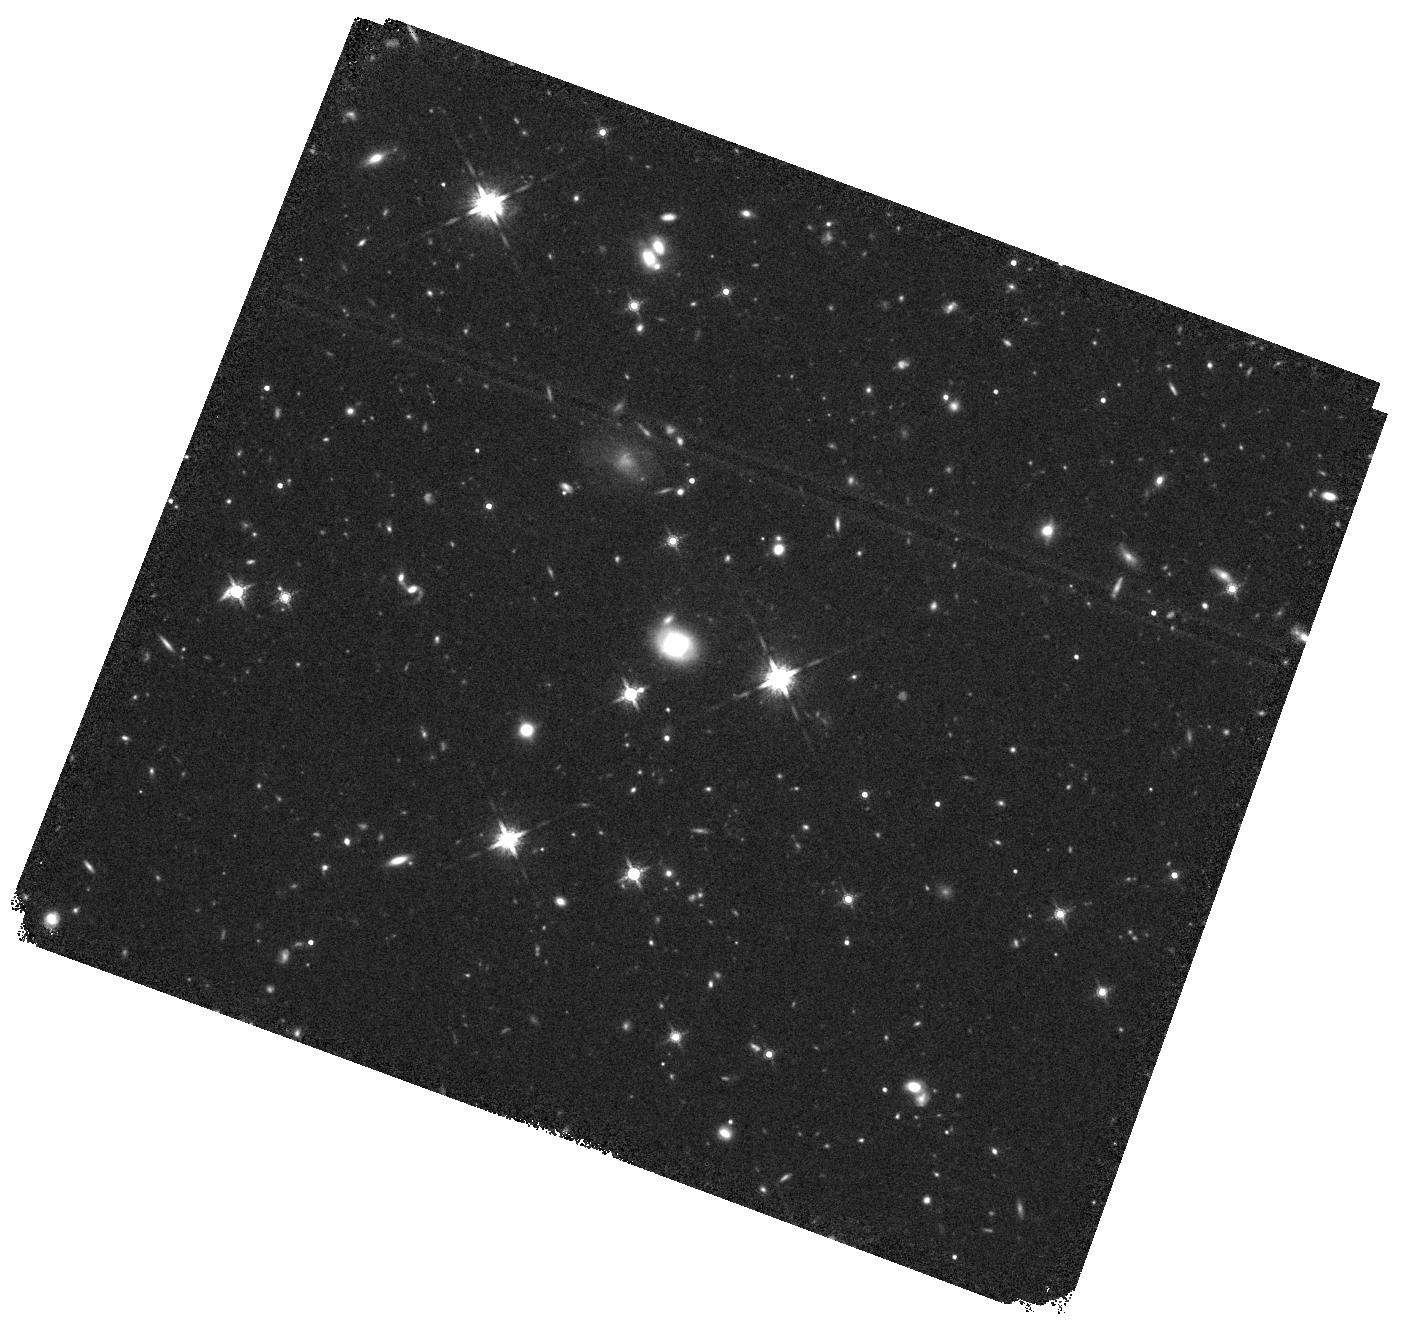
Target: 155631.49+080051.7. Instrument: WFC3/IR. Filter: F160W. Exposure: 40 min. Observation ID: hst_14262_20_wfc3_ir_f160w_icw420

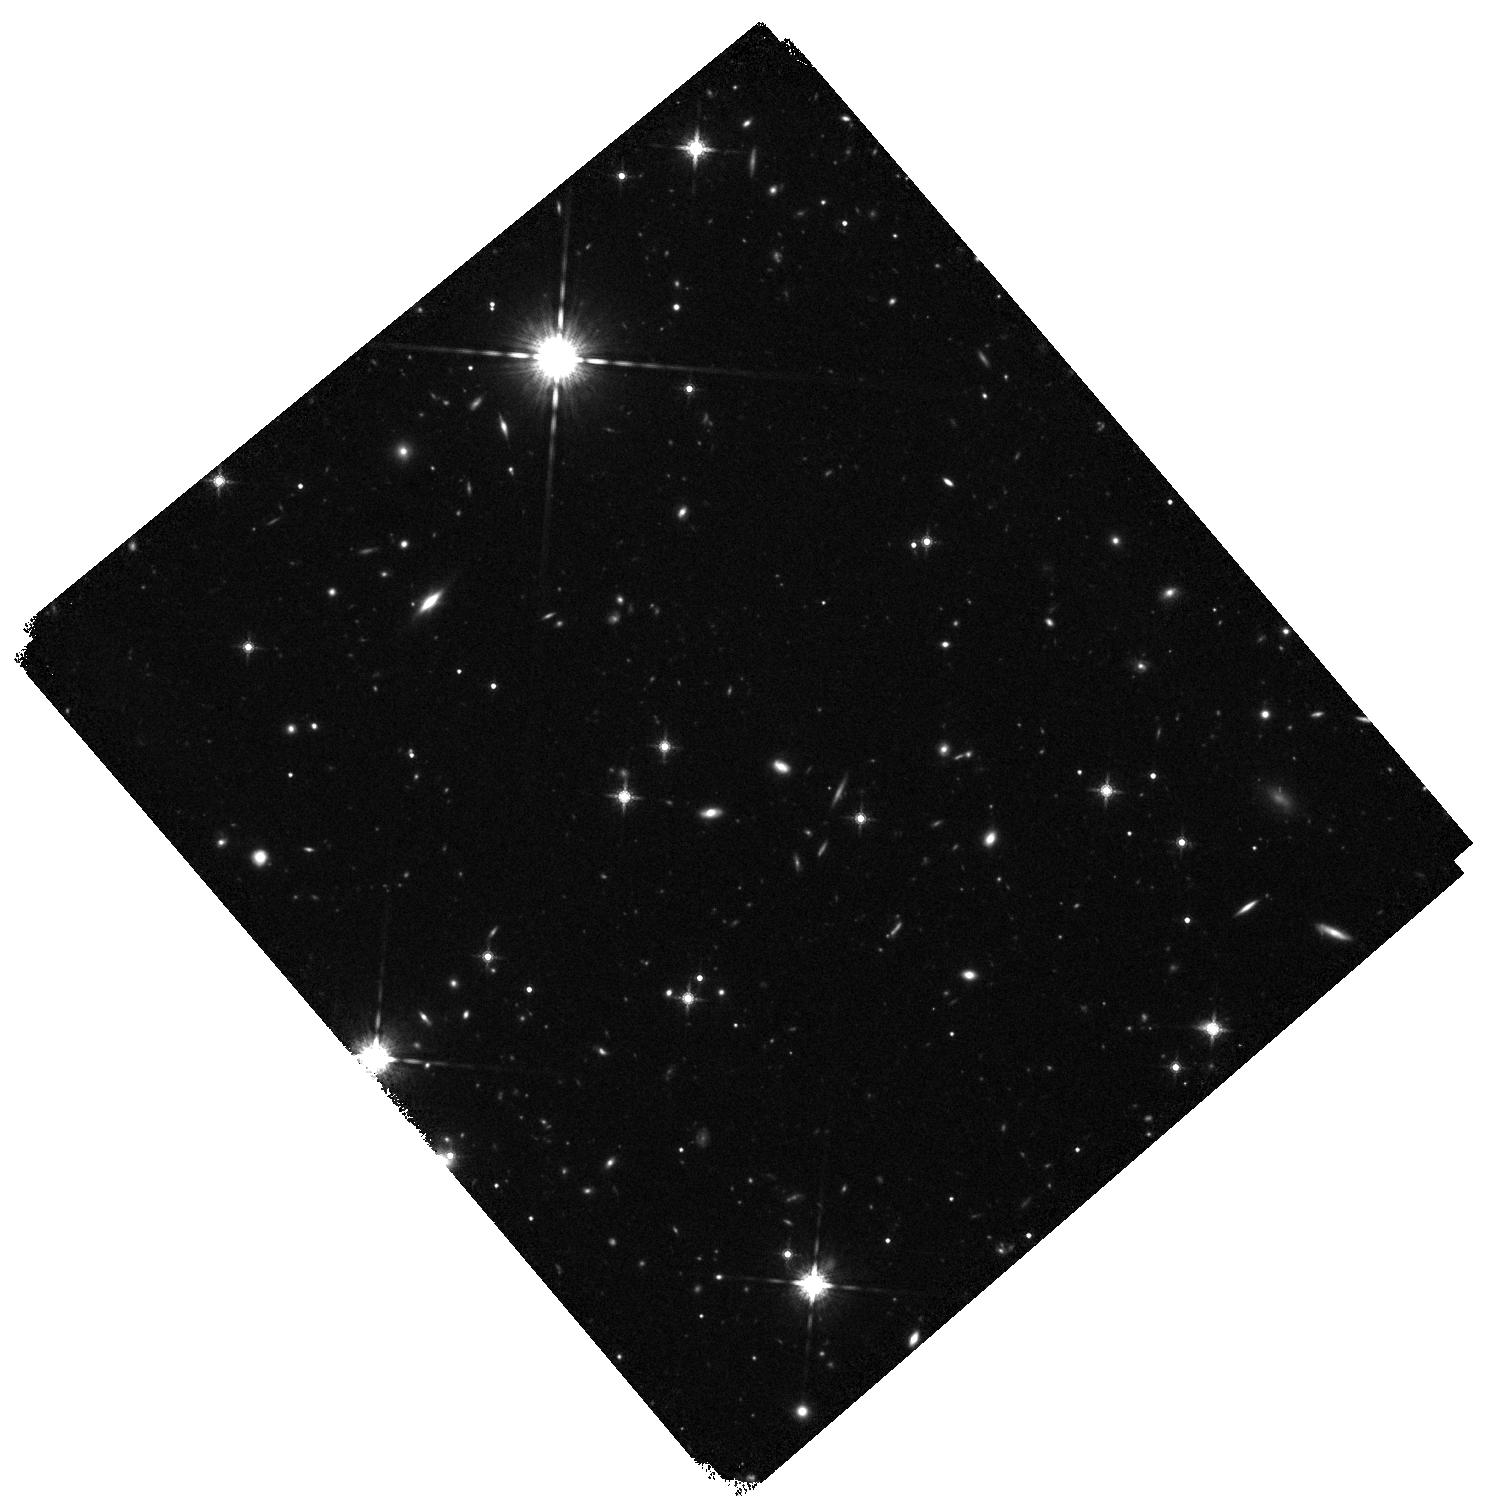
Target: 162411.38+220428.0. Instrument: WFC3/IR. Filter: F160W. Exposure: 40 min. Observation ID: hst_14262_21_wfc3_ir_f160w_icw421

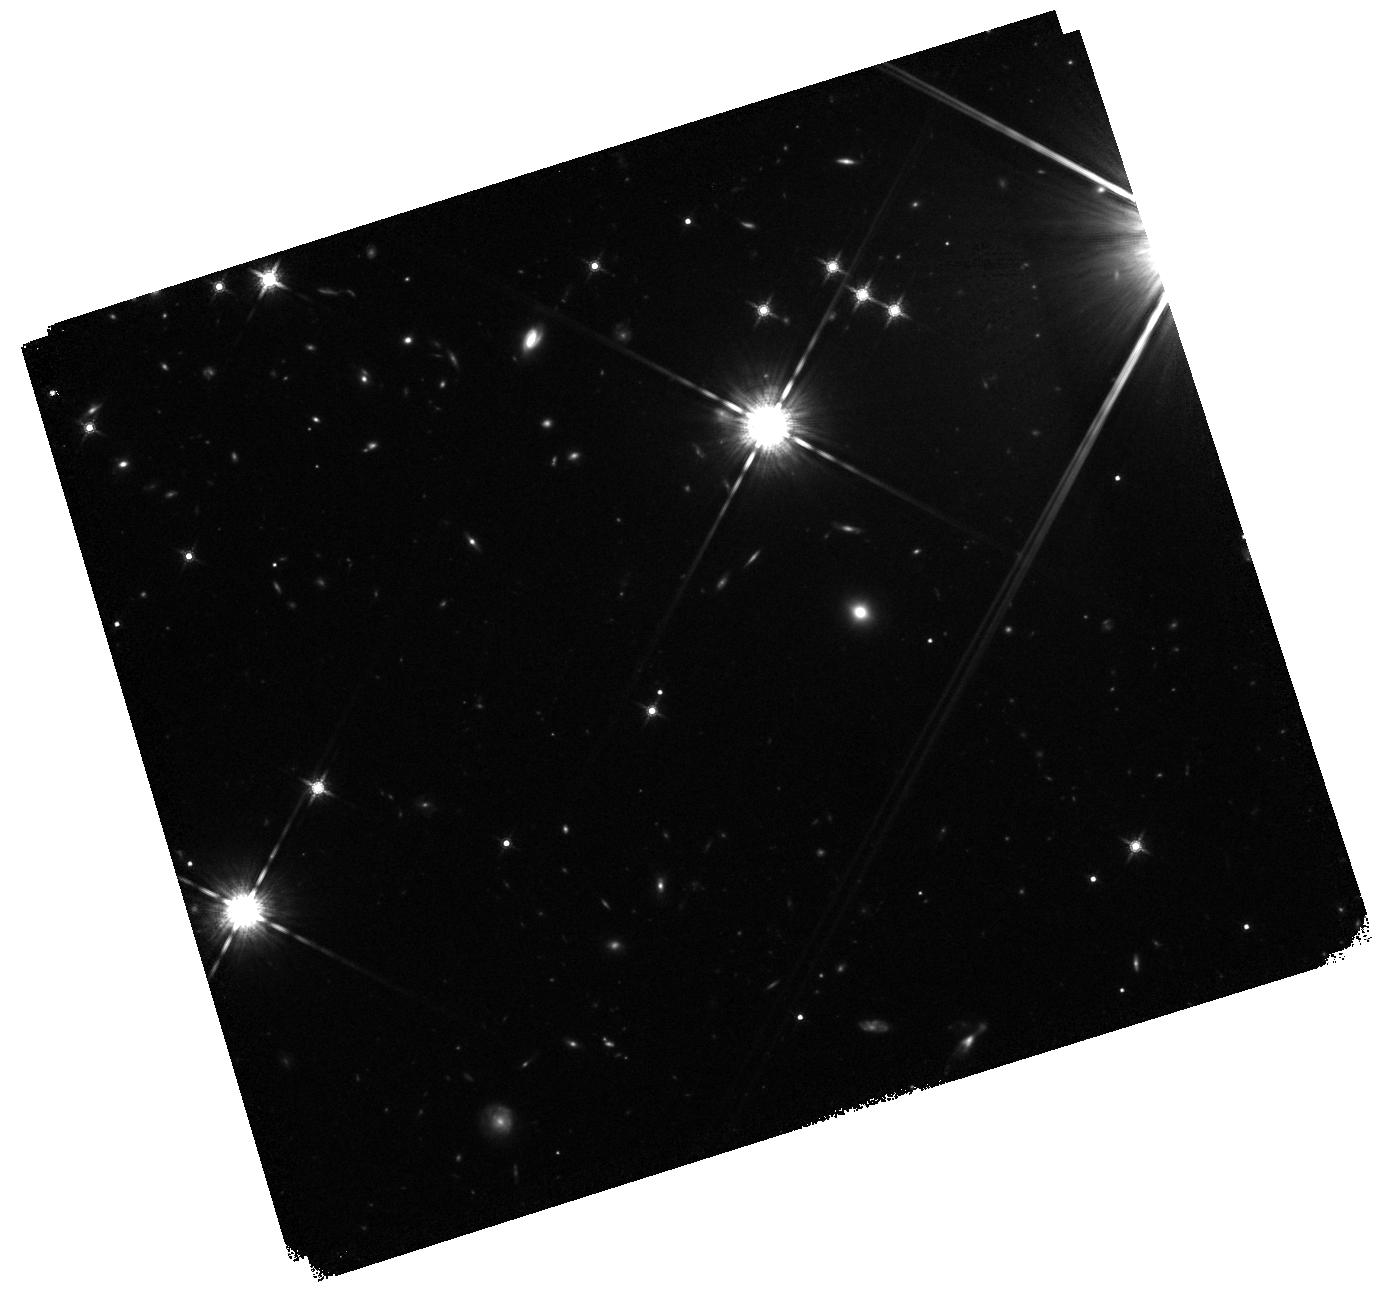
Target: 154632.34+223637.8. Instrument: WFC3/IR. Filter: F160W. Exposure: 40 min. Observation ID: hst_14262_19_wfc3_ir_f160w_icw419

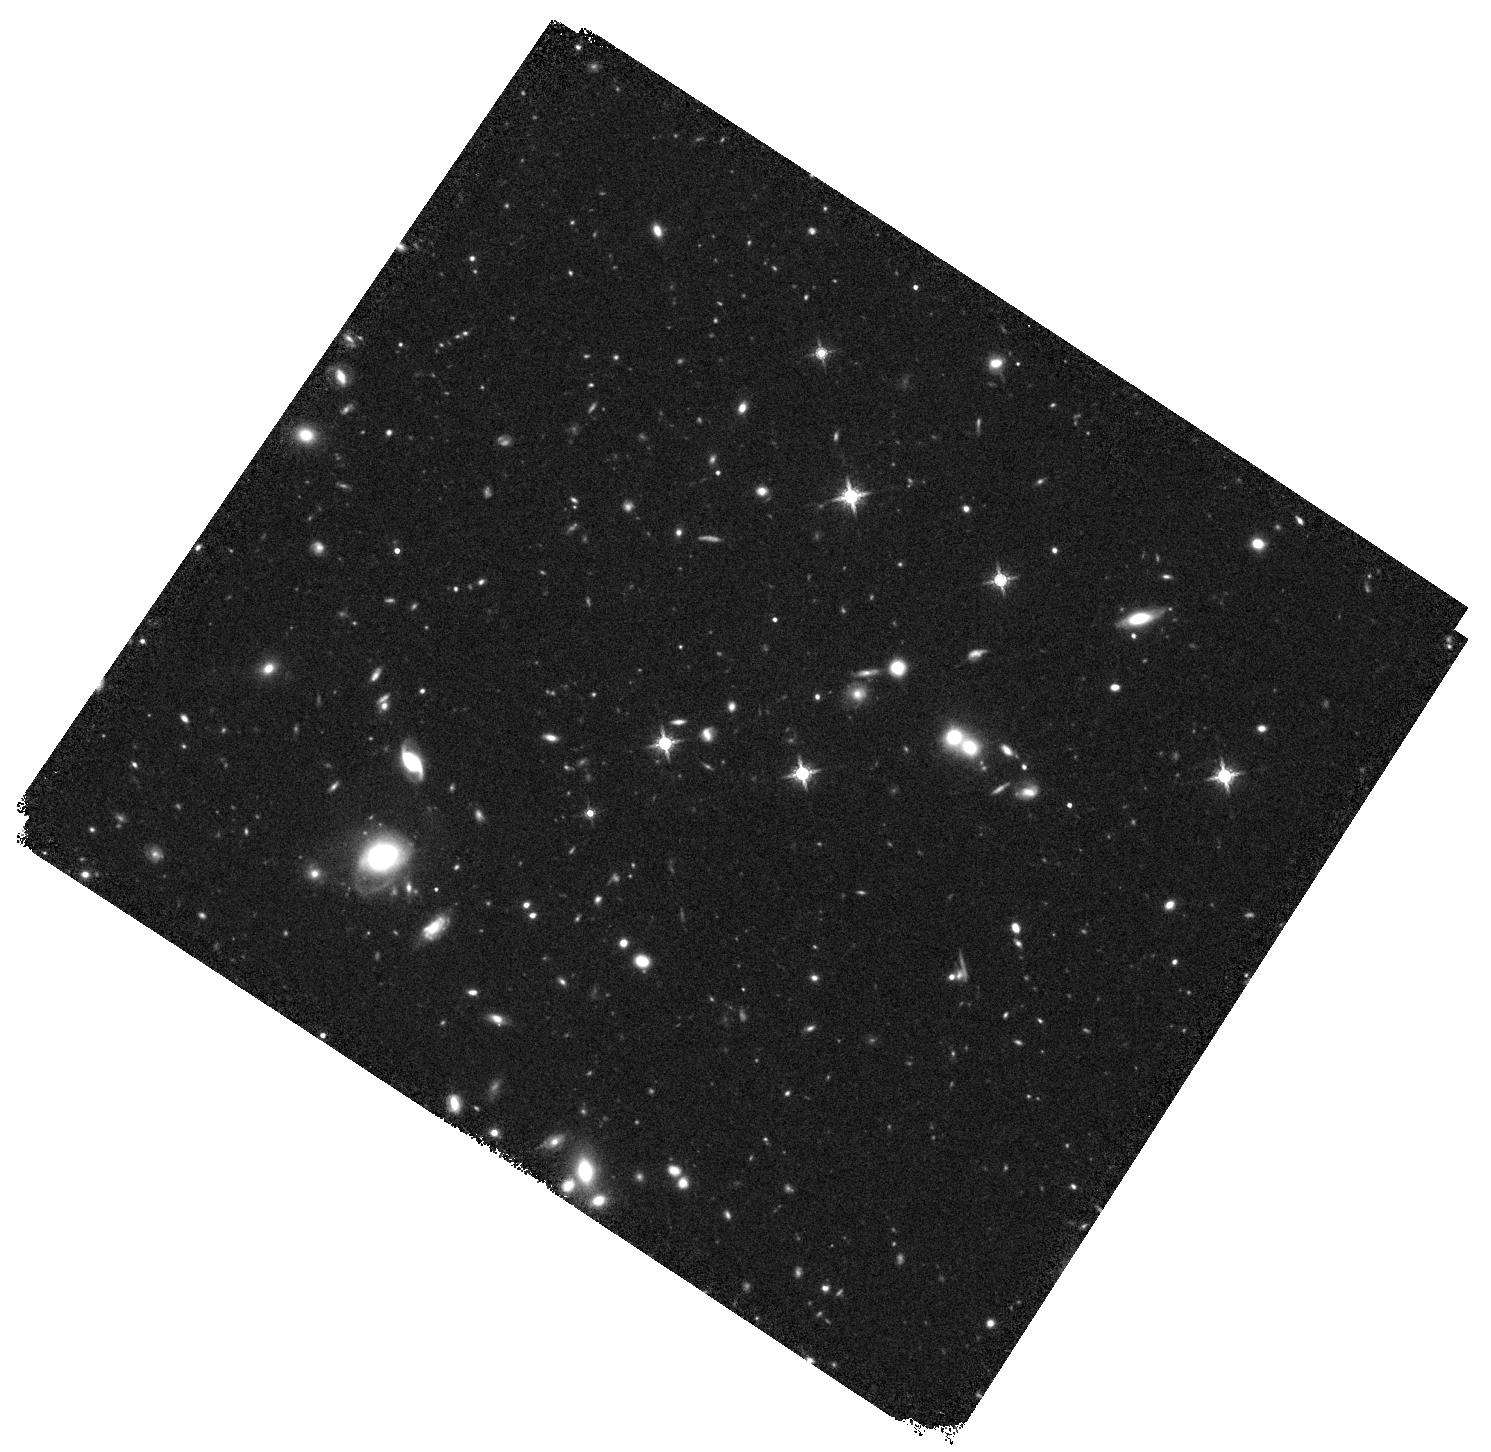
Target: 130418.72+240935.1. Instrument: WFC3/IR. Filter: F160W. Exposure: 40 min. Observation ID: hst_14262_10_wfc3_ir_f160w_icw410

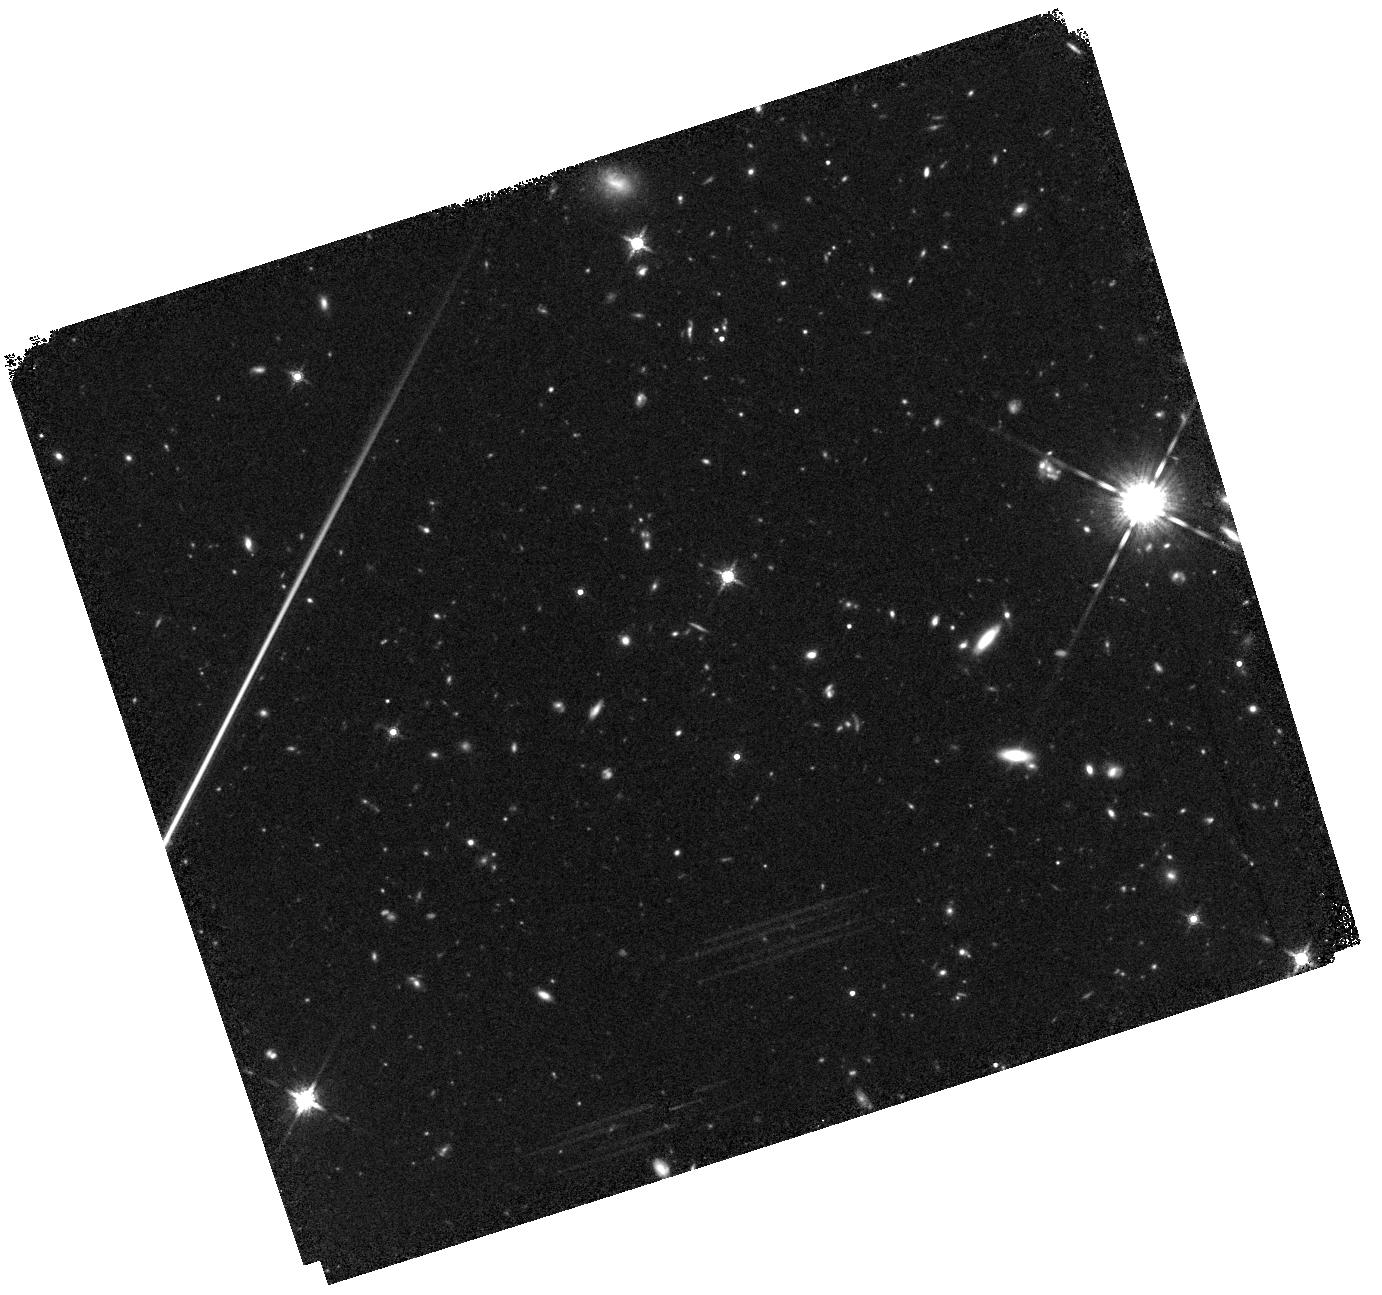
Target: 141811.67+271103.2. Instrument: WFC3/IR. Filter: F160W. Exposure: 40 min. Observation ID: hst_14262_13_wfc3_ir_f160w_icw413

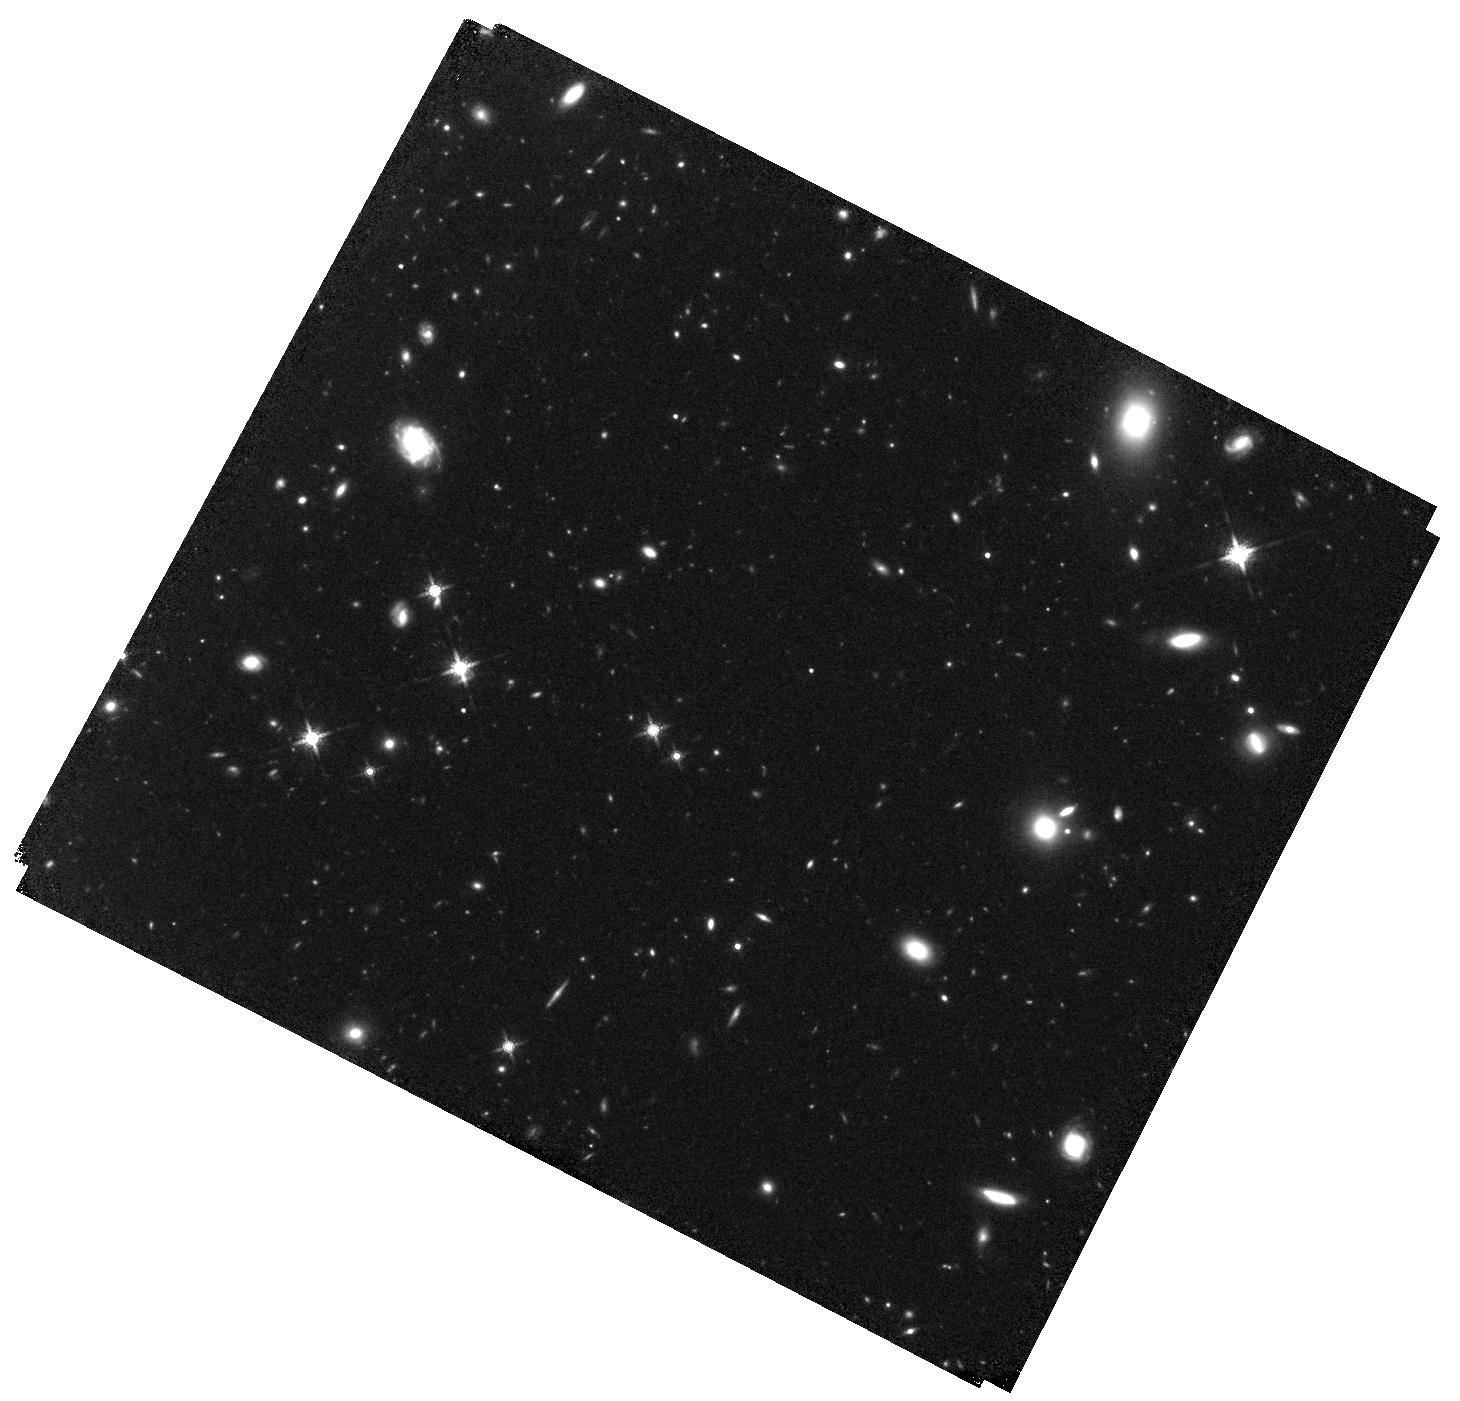
Target: 091555.62+294741.6. Instrument: WFC3/IR. Filter: F160W. Exposure: 40 min. Observation ID: hst_14262_04_wfc3_ir_f160w_icw404

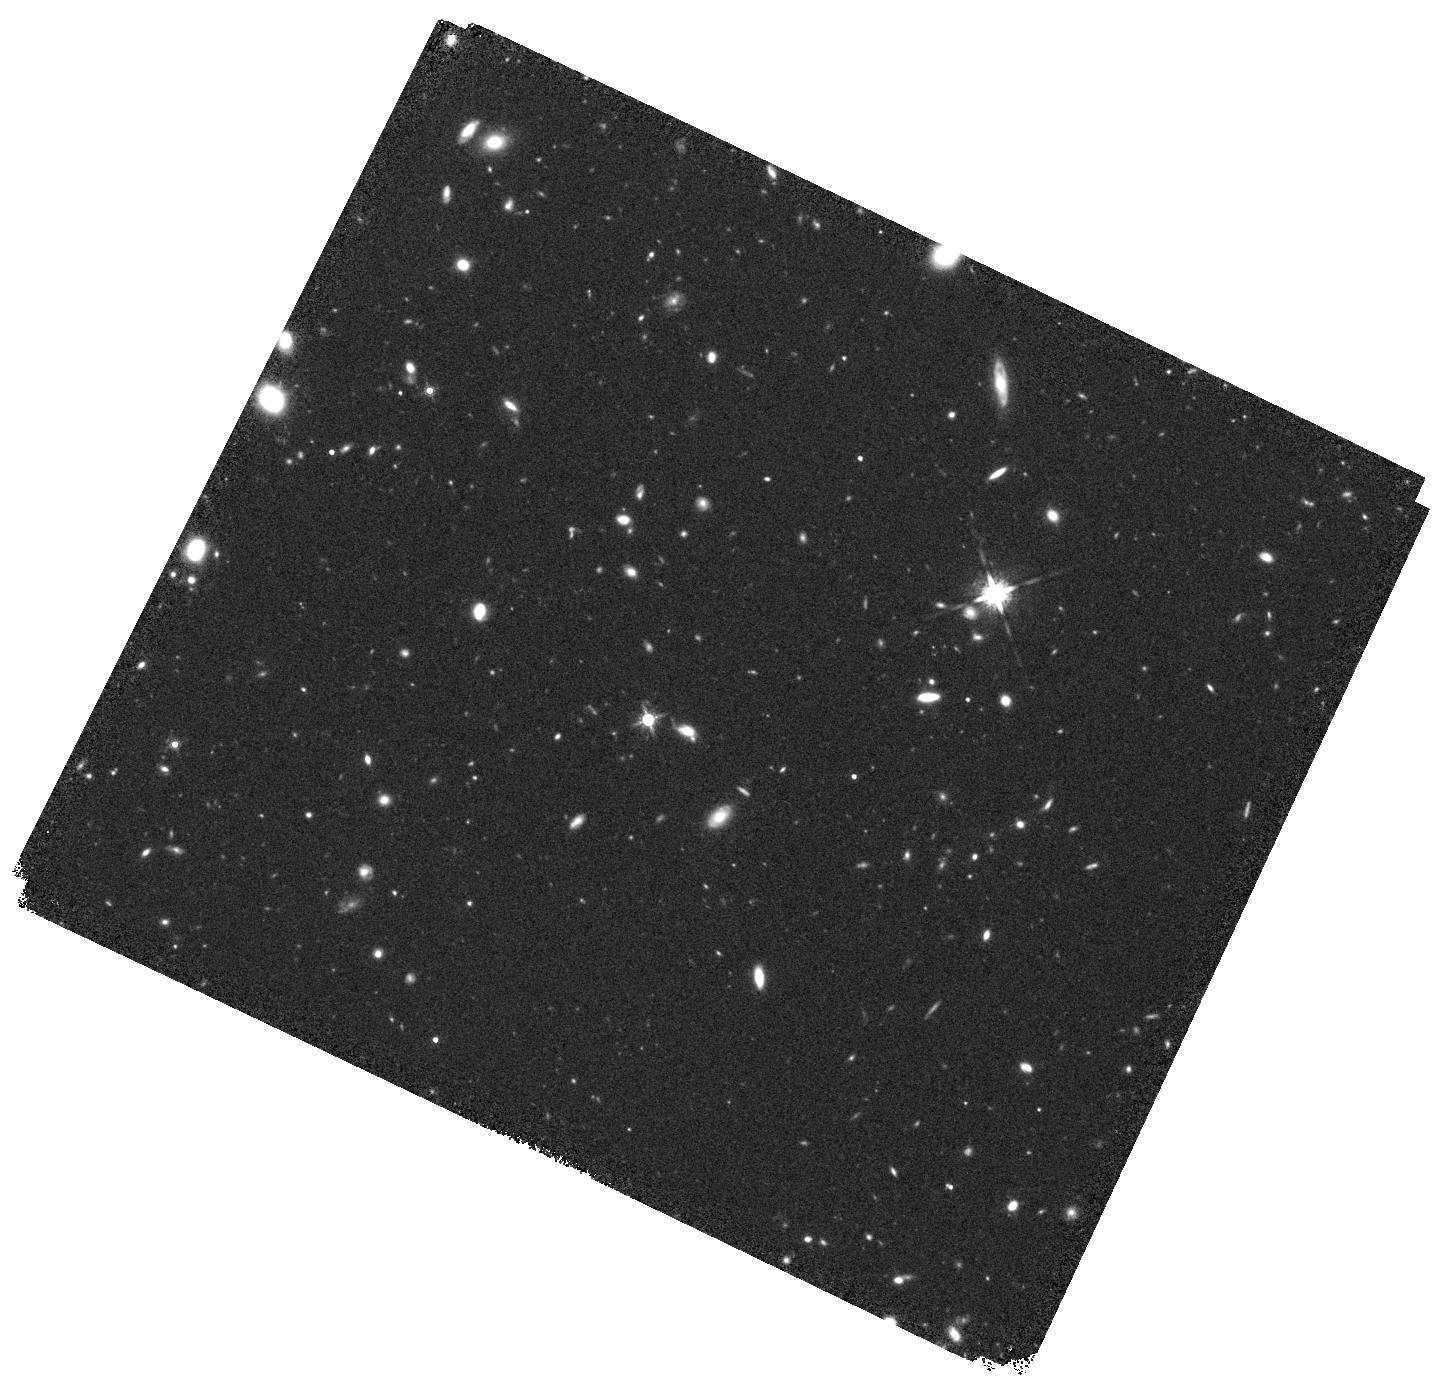
Target: 142632.62+295948.8. Instrument: WFC3/IR. Filter: F160W. Exposure: 40 min. Observation ID: hst_14262_14_wfc3_ir_f160w_icw414

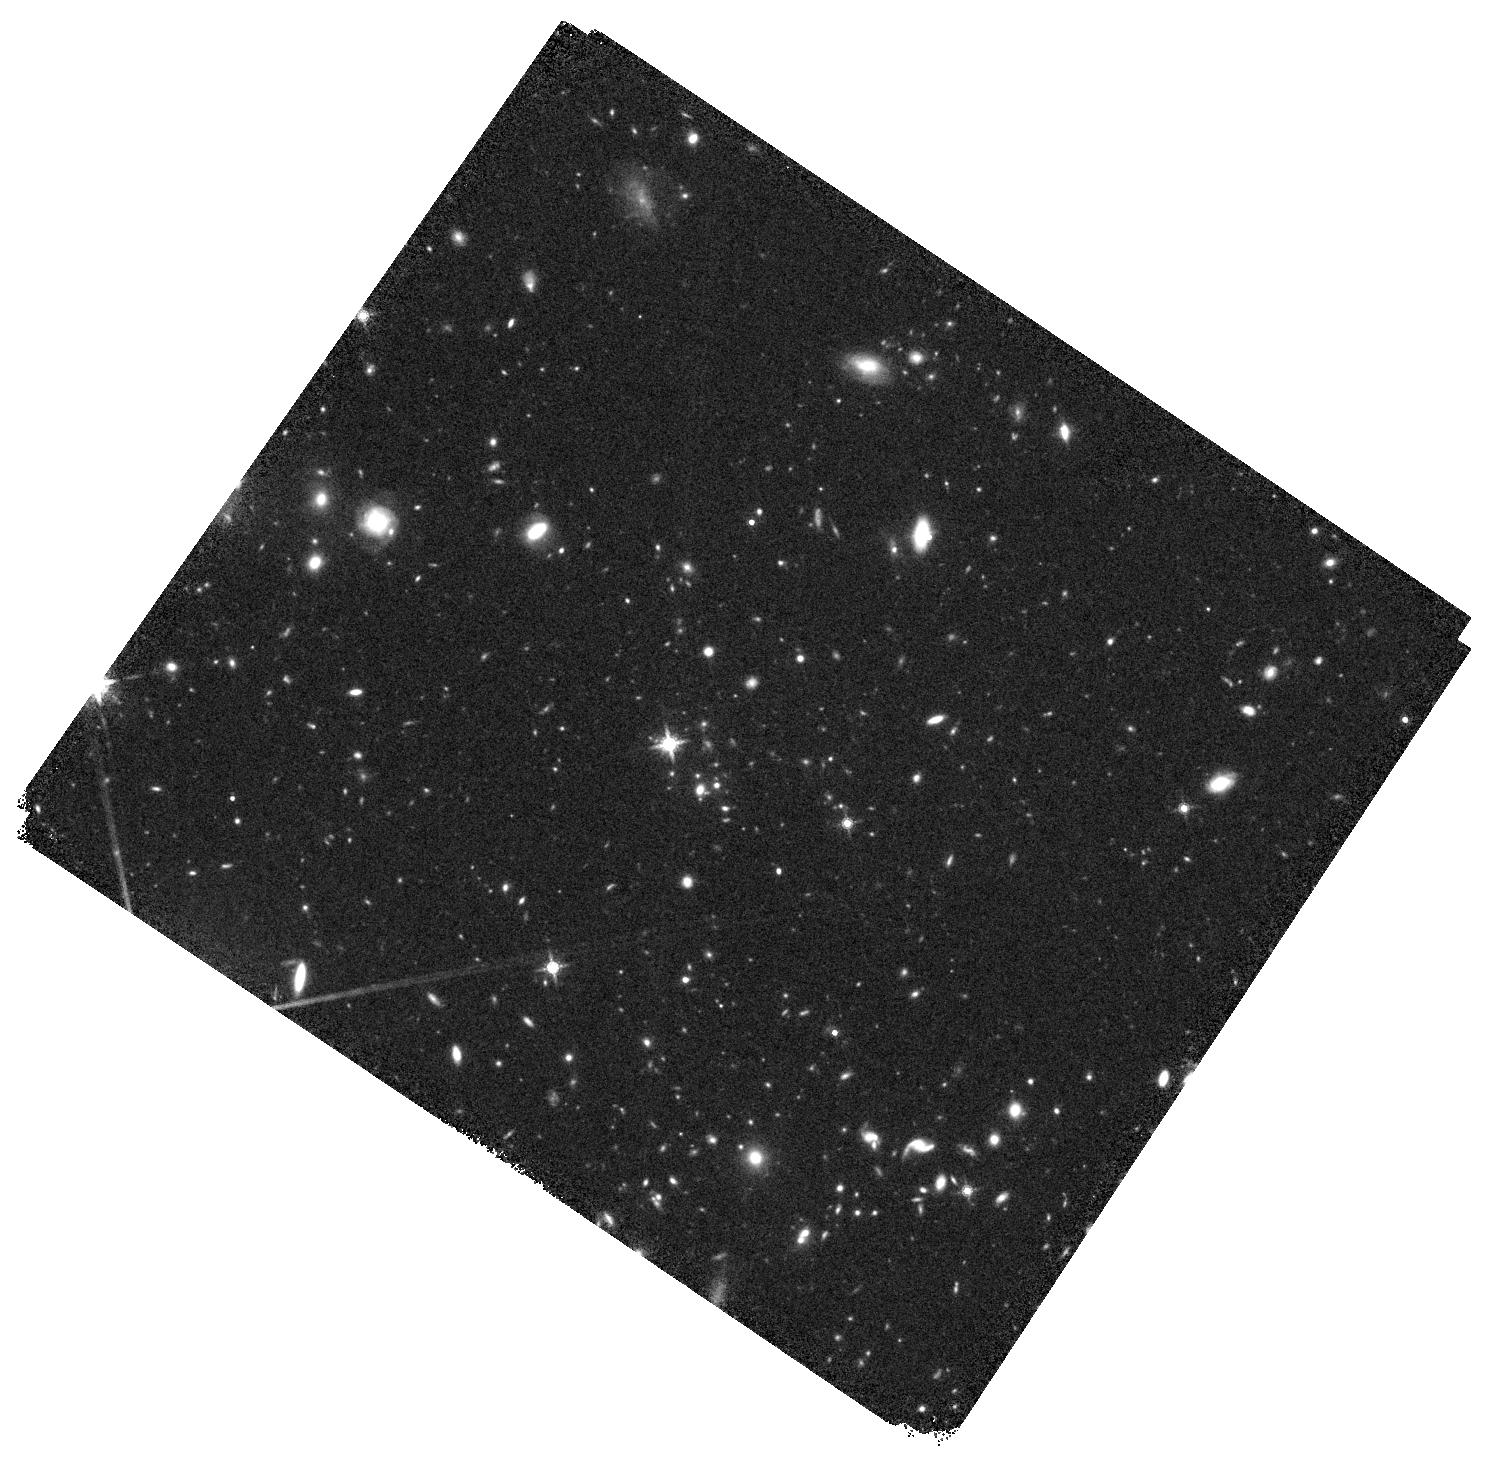
Target: 084632.93+272343.2. Instrument: WFC3/IR. Filter: F160W. Exposure: 40 min. Observation ID: hst_14262_03_wfc3_ir_f160w_icw403

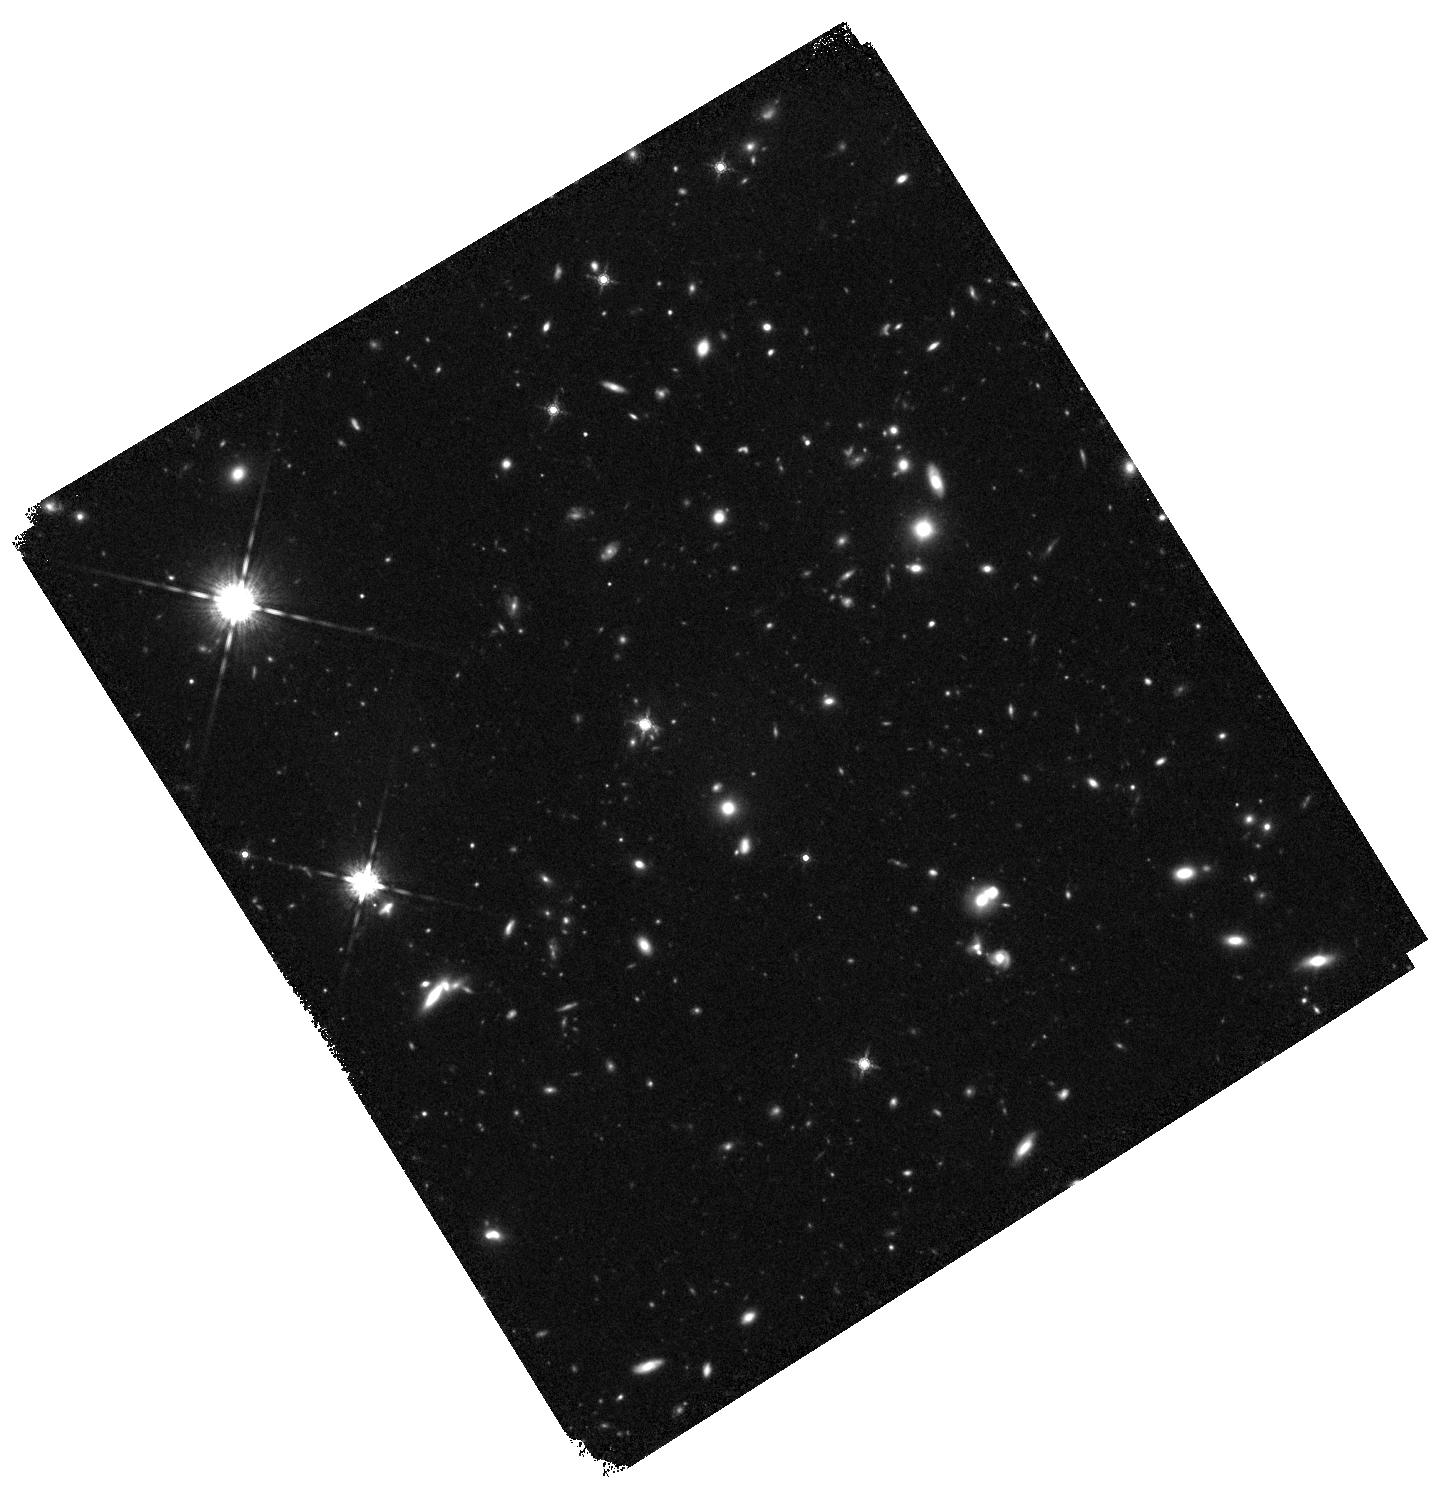
Target: 110621.43+104432.5. Instrument: WFC3/IR. Filter: F160W. Exposure: 40 min. Observation ID: hst_14262_07_wfc3_ir_f160w_icw407

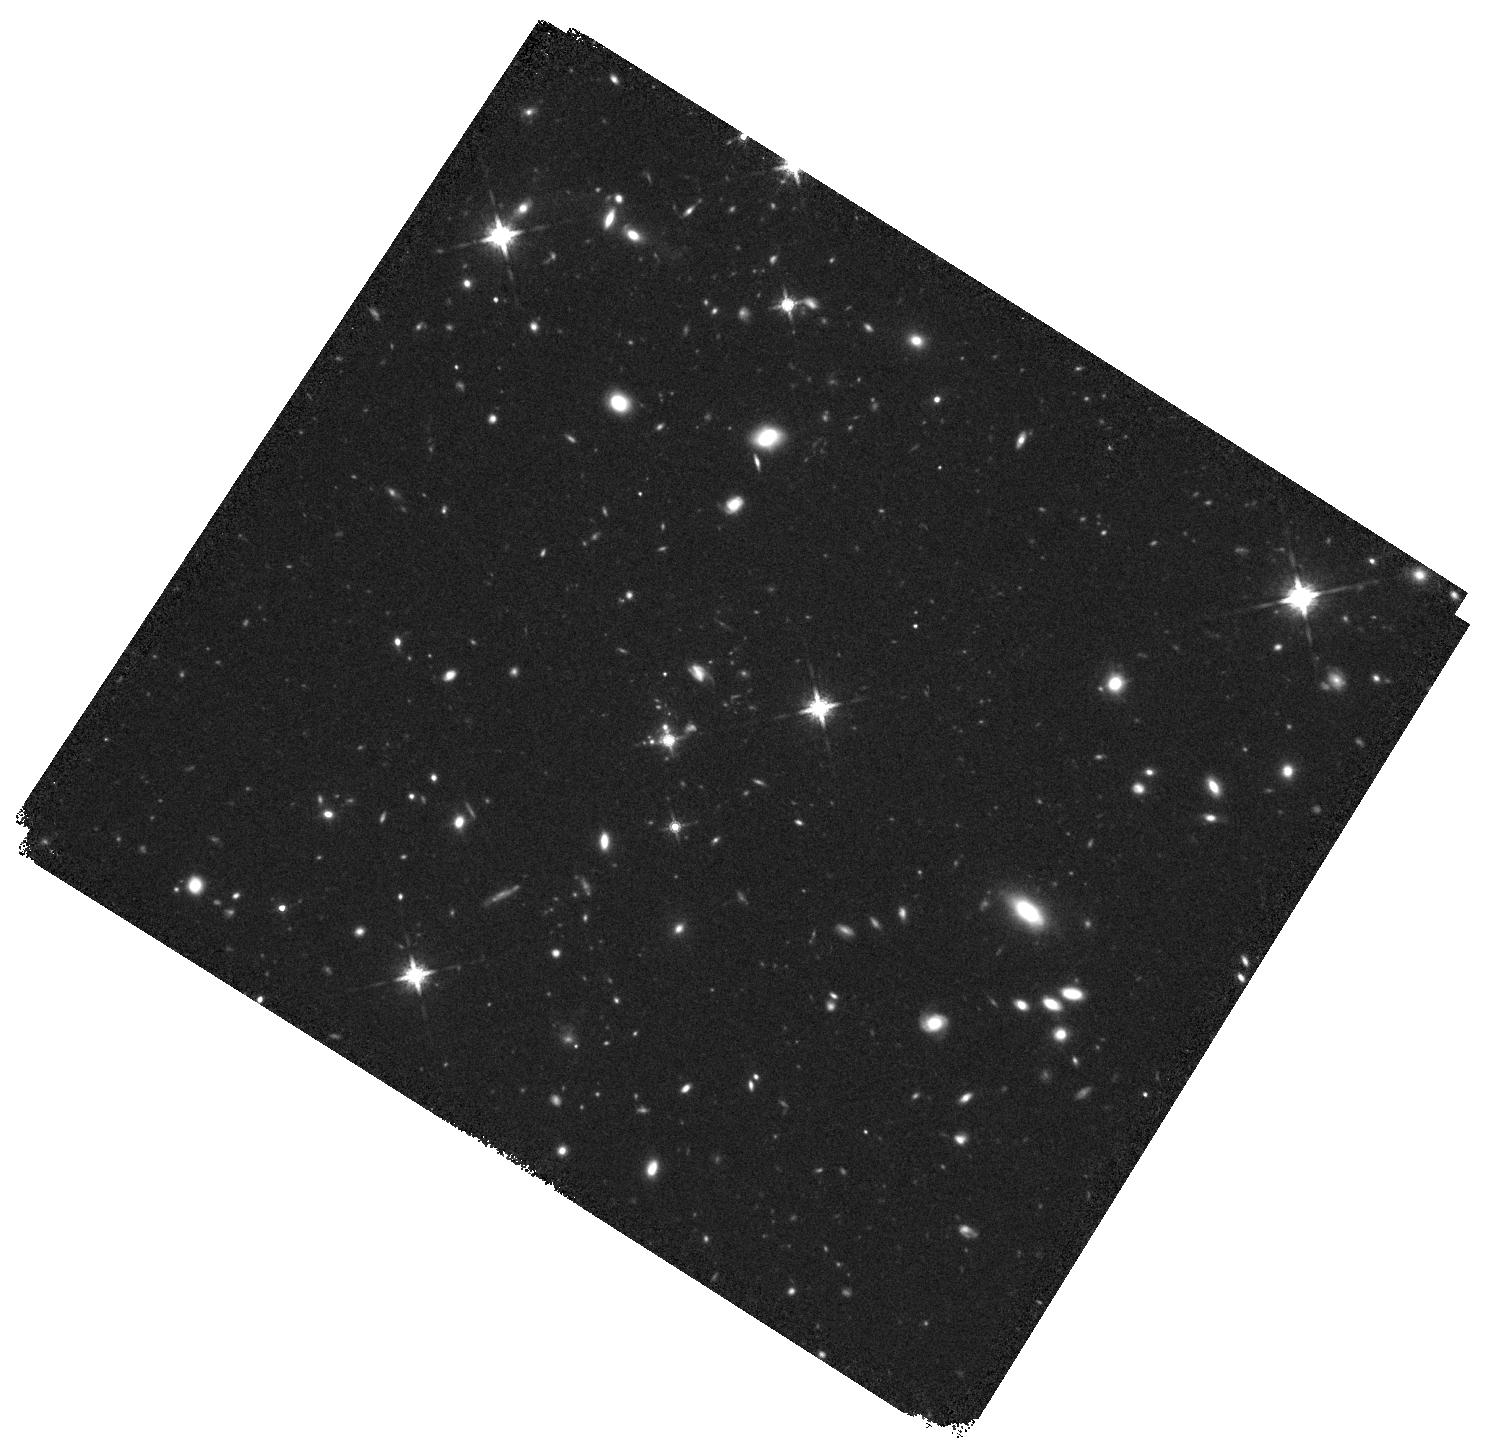
Target: 083253.96+434712.5. Instrument: WFC3/IR. Filter: F160W. Exposure: 40 min. Observation ID: hst_14262_02_wfc3_ir_f160w_icw402

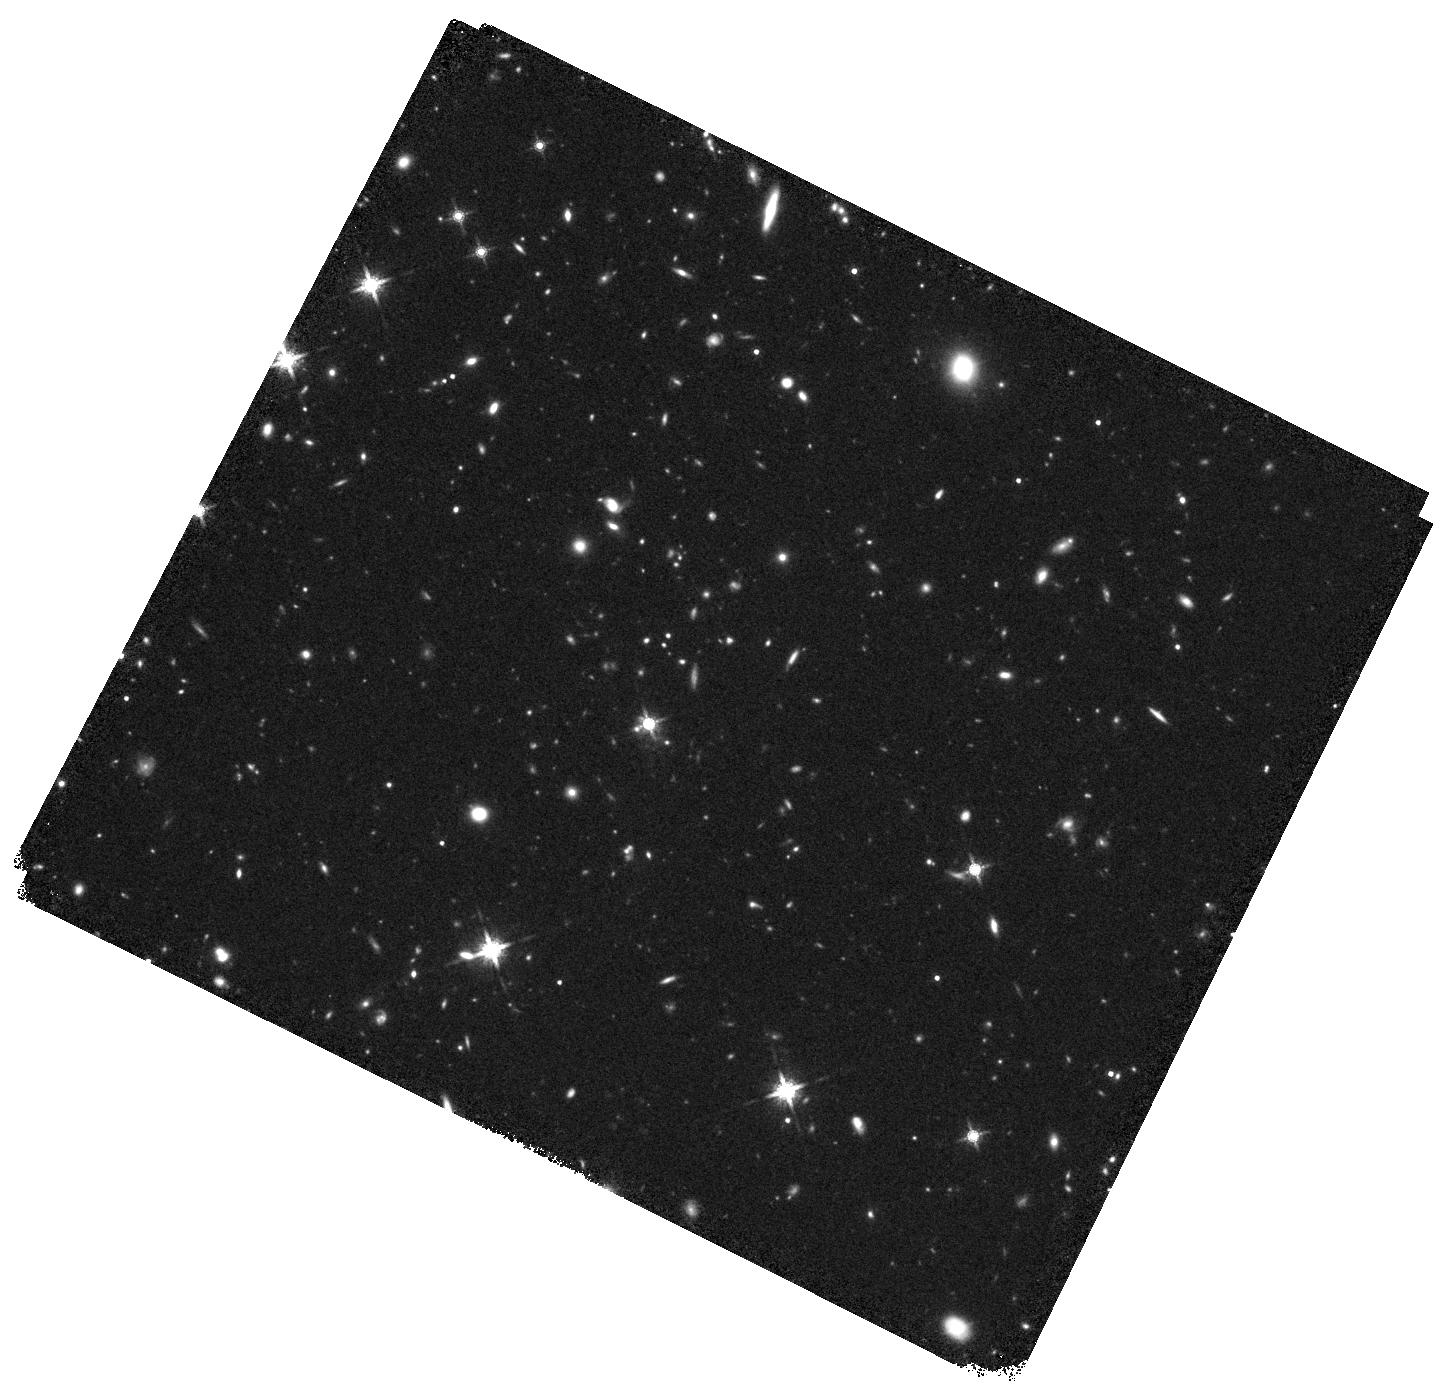
Target: 153946.63+271105.7. Instrument: WFC3/IR. Filter: F160W. Exposure: 40 min. Observation ID: hst_14262_18_wfc3_ir_f160w_icw418

Are the fastest growing black holes at z=2 caused by major galaxy mergers? (PI: Jahnke, Knud)

We will test whether at z=2 highly accreting central supermassive black holes in galaxies are caused by major galaxy mergers. Though it has been shown in past years that mergers are not the main cause for the bulk of BHs at z<2, it is both possible and plausible that this can still be the case at the highest accretion rates. The targeted population (log(M_BH/M_sun)~8.5; L/L_Edd>70%) at z=2 is the most directly accessible laboratory for the earlier Universe where QSOs are known to accrete near or above the Eddington limit, yet it is the most distant one for direct diagnostics of morphological major merging signs in the pre-JWST era. We propose to observe 21 highly accreting QSOs at z~2 with L/L_Edd>70% and analyse their host galaxy morphologies w.r.t. the incidence of strong distortions as proxy for recent or ongoing major galaxy merging. We will compare this with the strong distortion rate of >300 inactive galaxies at same z and M* from the publicly available CANDELS+ERS dataset. For this purpose we will remove the bright nucleus in the QSOs and mock up characteristic point source residuals in the centers of all inactive galaxies. A "blind" ranking of the distortion state of the combined two (host) galaxy samples based on a visual classification by at least 10 galaxy experts will allow to generate a bias-free statistic of merger fraction in both samples. Assuming a merger fraction of 20% for the inactive galaxies we will be able to detect an enhancement to at least 50% for QSOs at >99.7% significance. If found, this would immediately imply that major merging is a significant or even dominating mechanism to fuel the highest accretion rate QSOs in the early Universe.